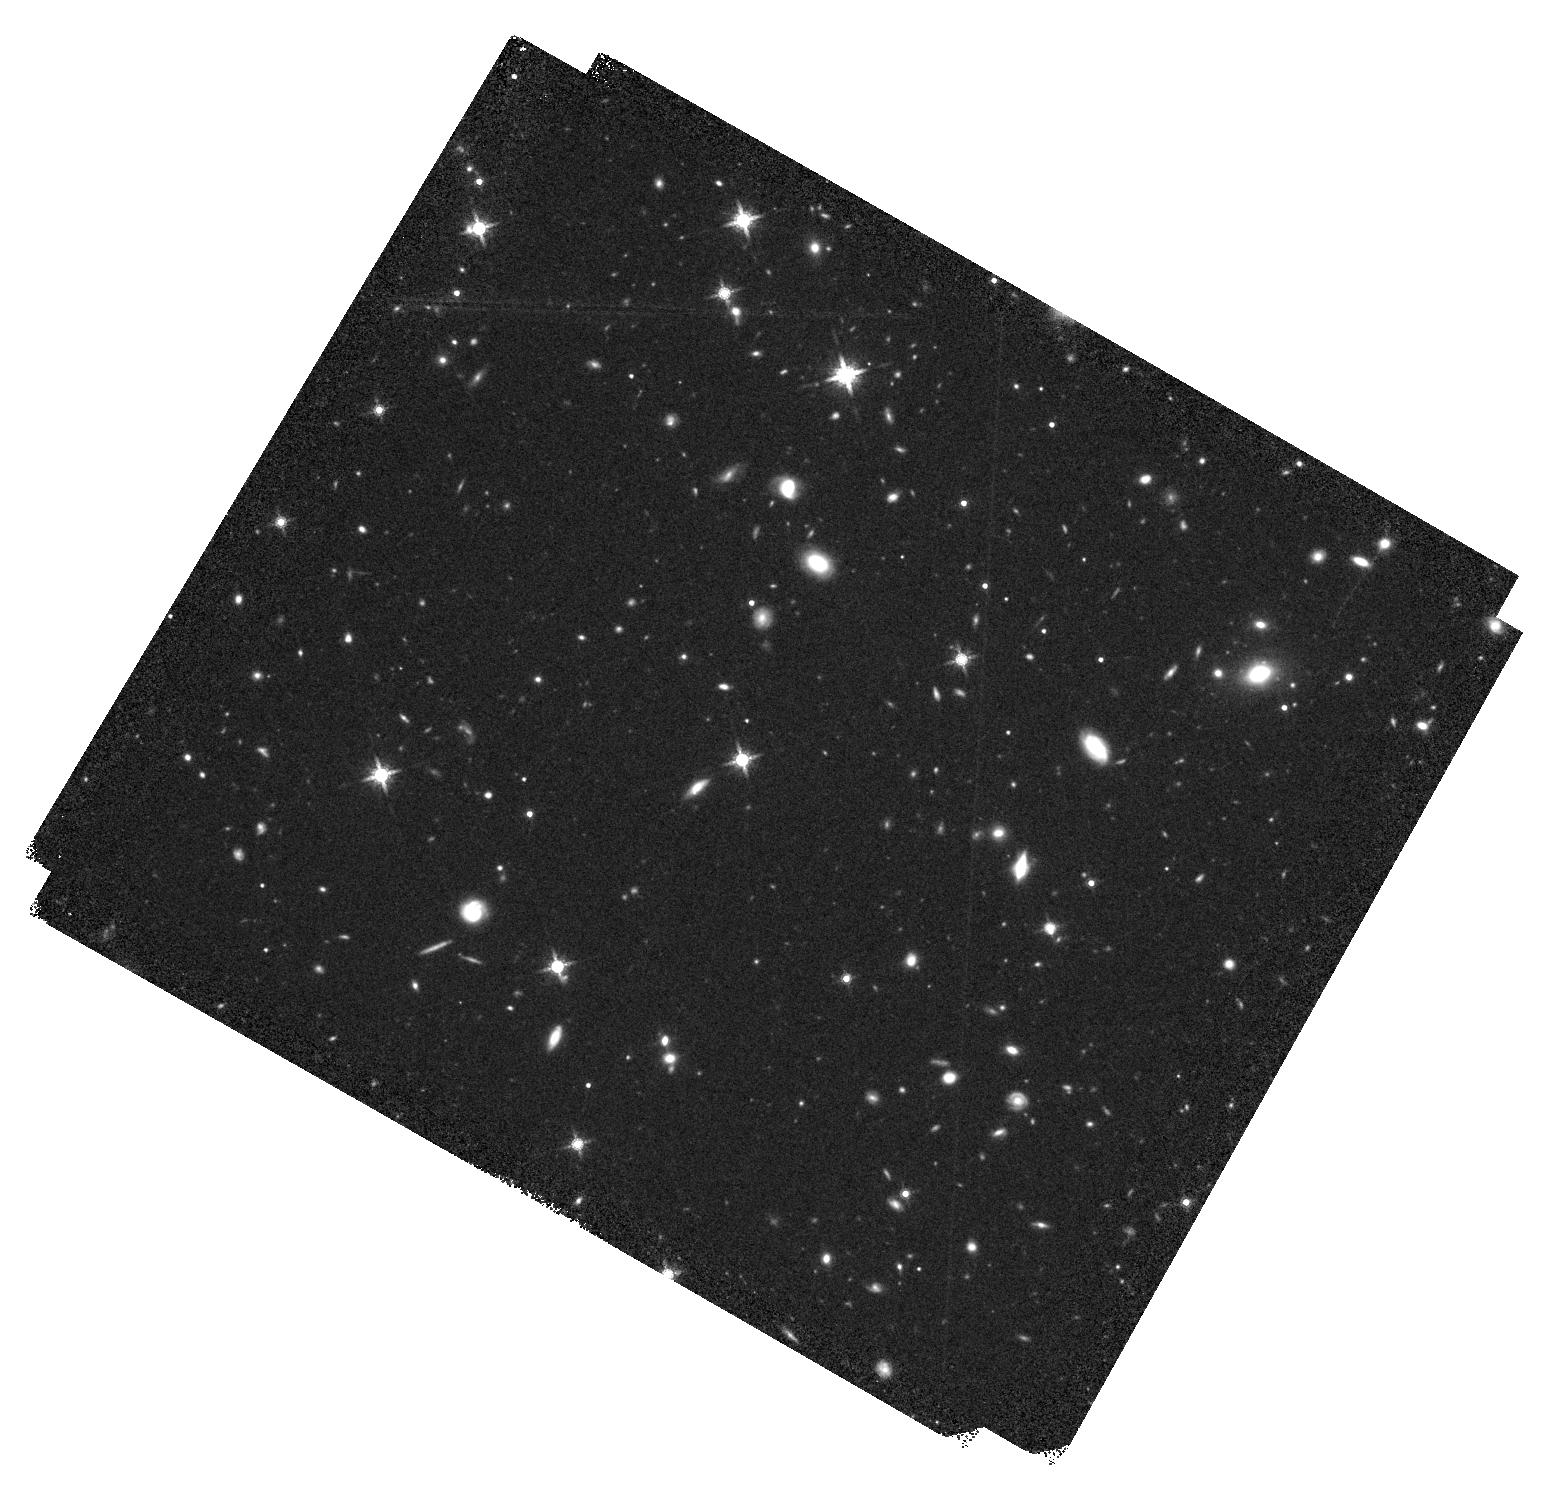
Target: SDSSJ1326-0005
Instrument: WFC3/IR
Filter: F160W
Exposure: 40 min
Observation ID: hst_14908_02_wfc3_ir_f160w_ided02

Probing the merger-induced feedback scenario in hyper-luminous quasars (PI: Zappacosta, Luca)

We are following up through multiwavelength observations the WISSH sample of hyperluminous MIR-selected Type 1 quasars at z~2.5-3.5. In these objects we expect powerful quasar feedback and galaxy mergers to manifest themselves in full force. We are finding the WISSH quasars to exhibit a mixture of two populations with powerful winds in different gas phases (OIII or CIV). They also seem to show a dichotomy in their X-ray luminosities and UV/X-ray slope. We propose here XMM and HST observations of three WISSH quasars showing powerful OIII outflows in order to establish whether (i) they have higher X-ray-to-MIR and X-ray-to-UV luminosity ratios compared to the CIV-wind population and (ii) powerful quasars in the blow-out phase are linked to mergers.